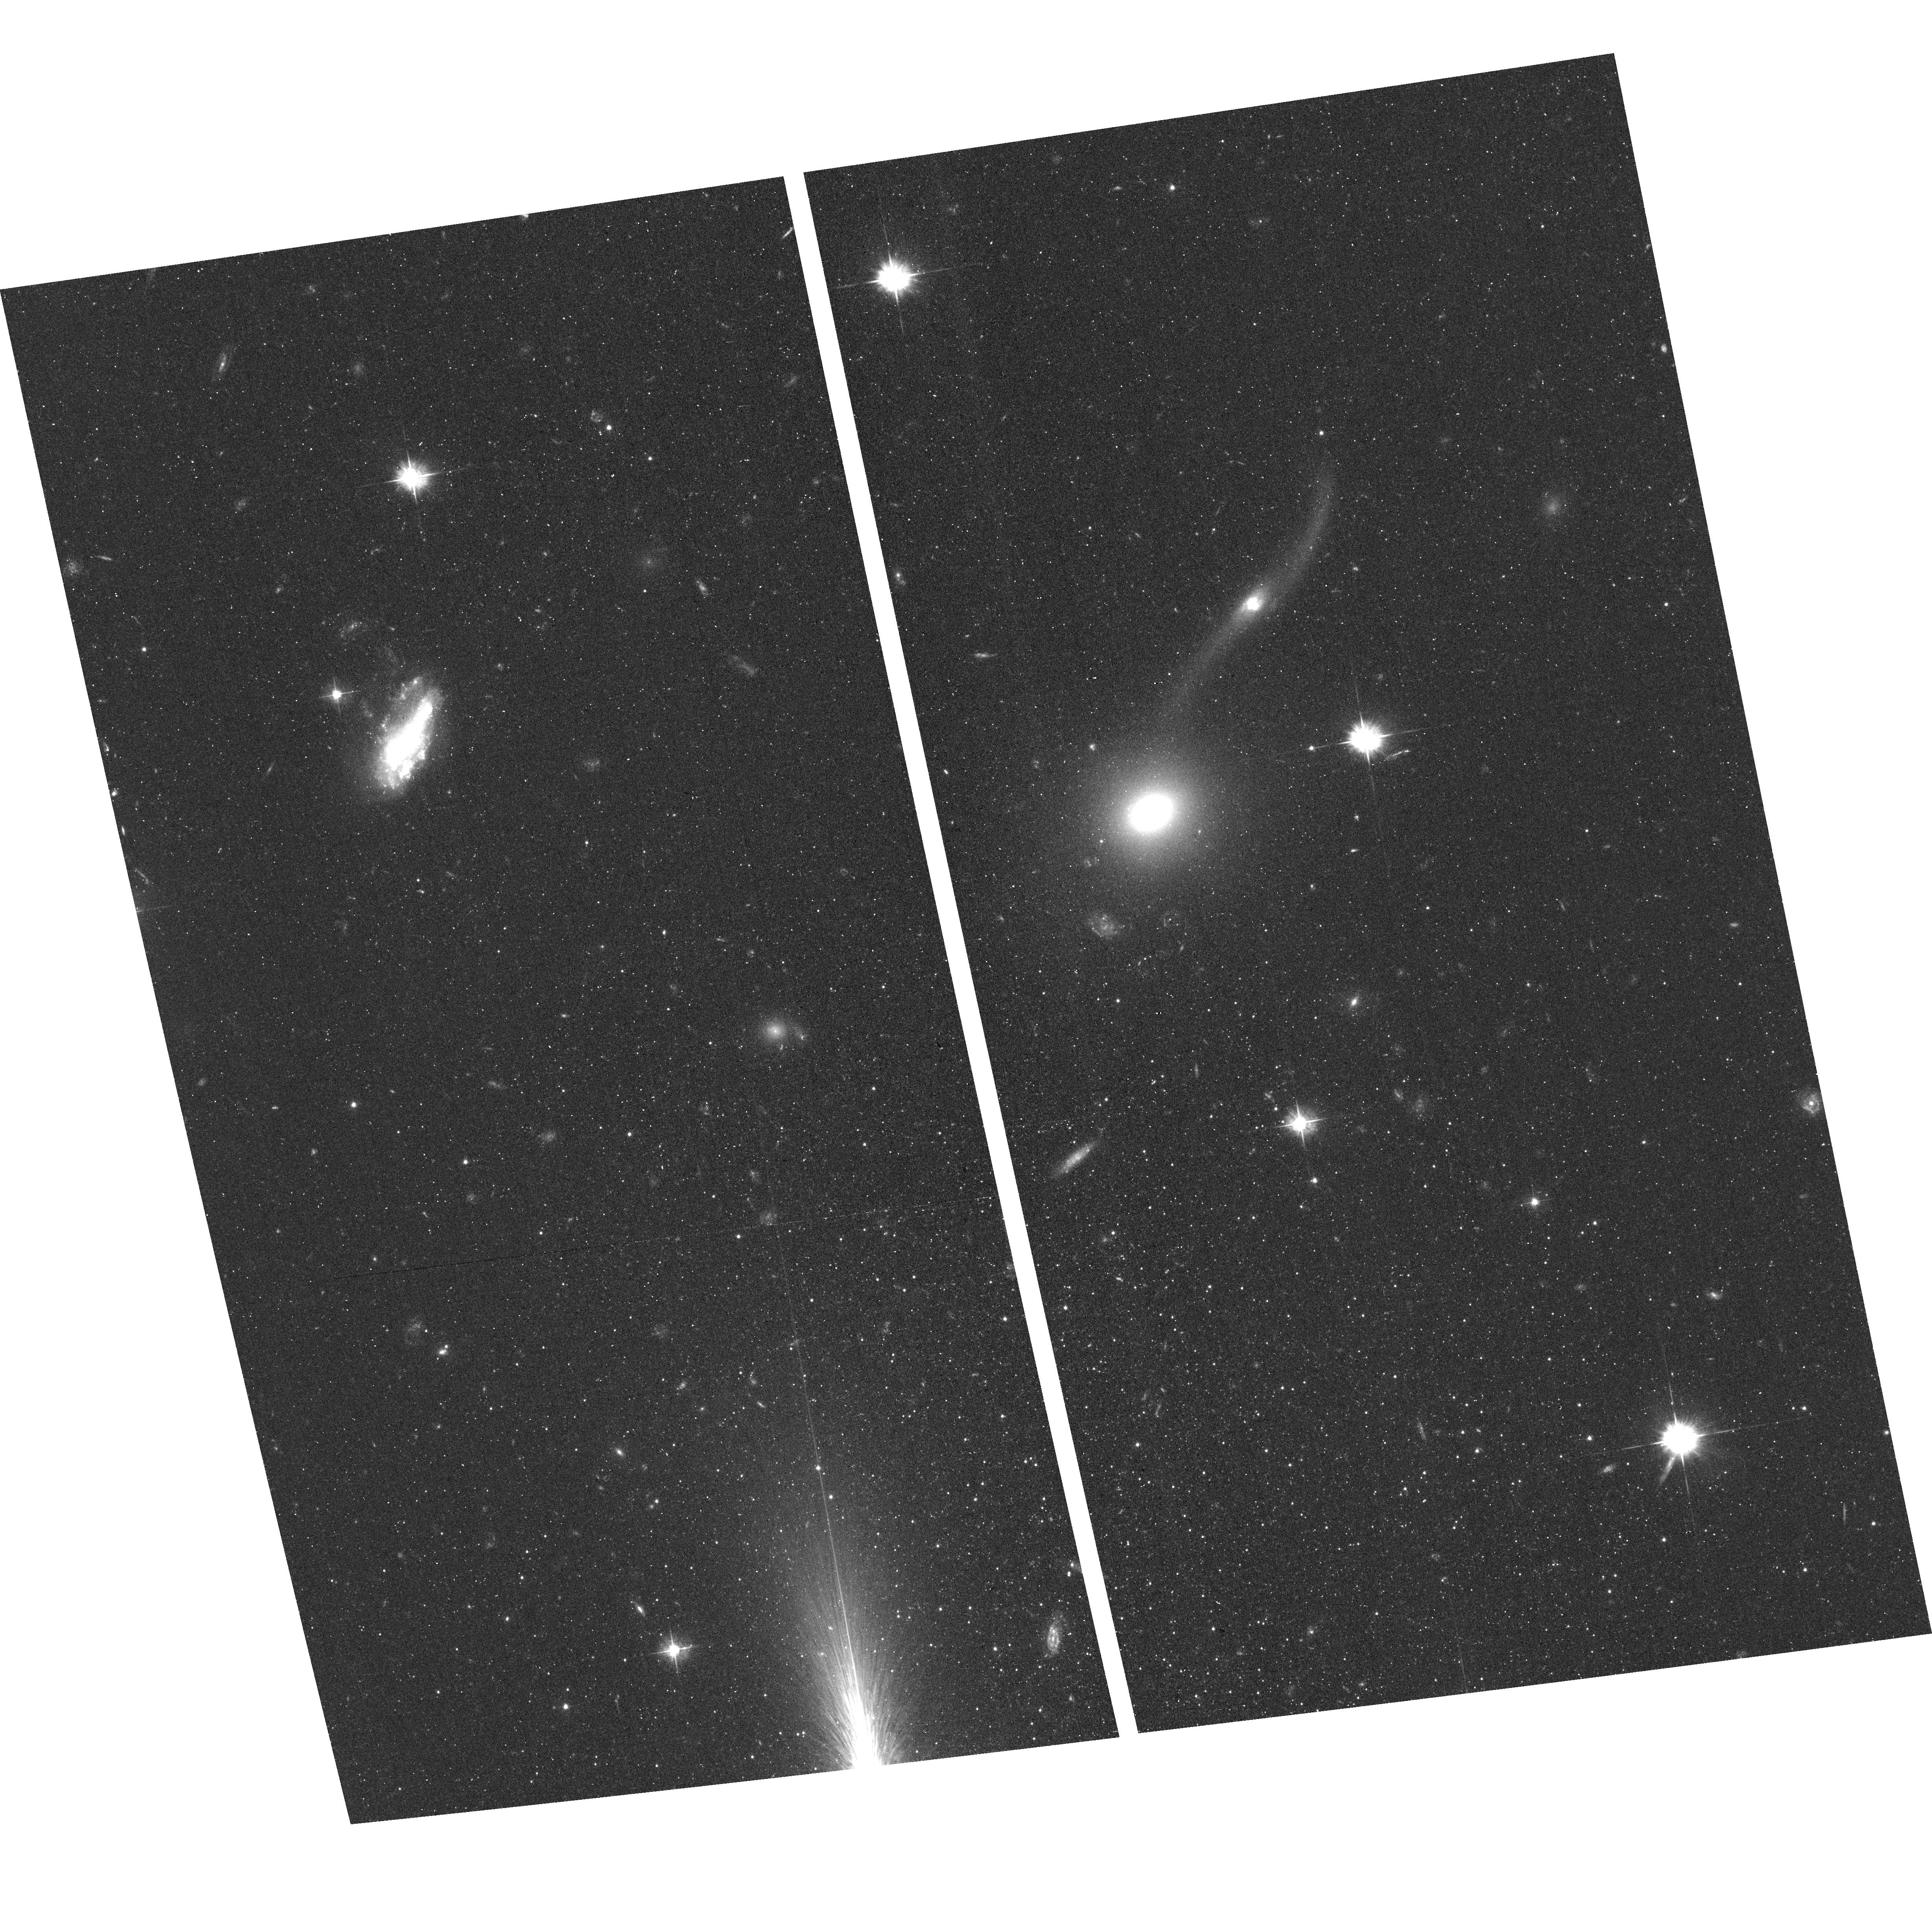
Target: ANDROMEDA-XVI
Instrument: ACS/WFC
Filter: F475W
Exposure: 44 min
Observation ID: hst_13028_13_acs_wfc_f475w_jc1d13

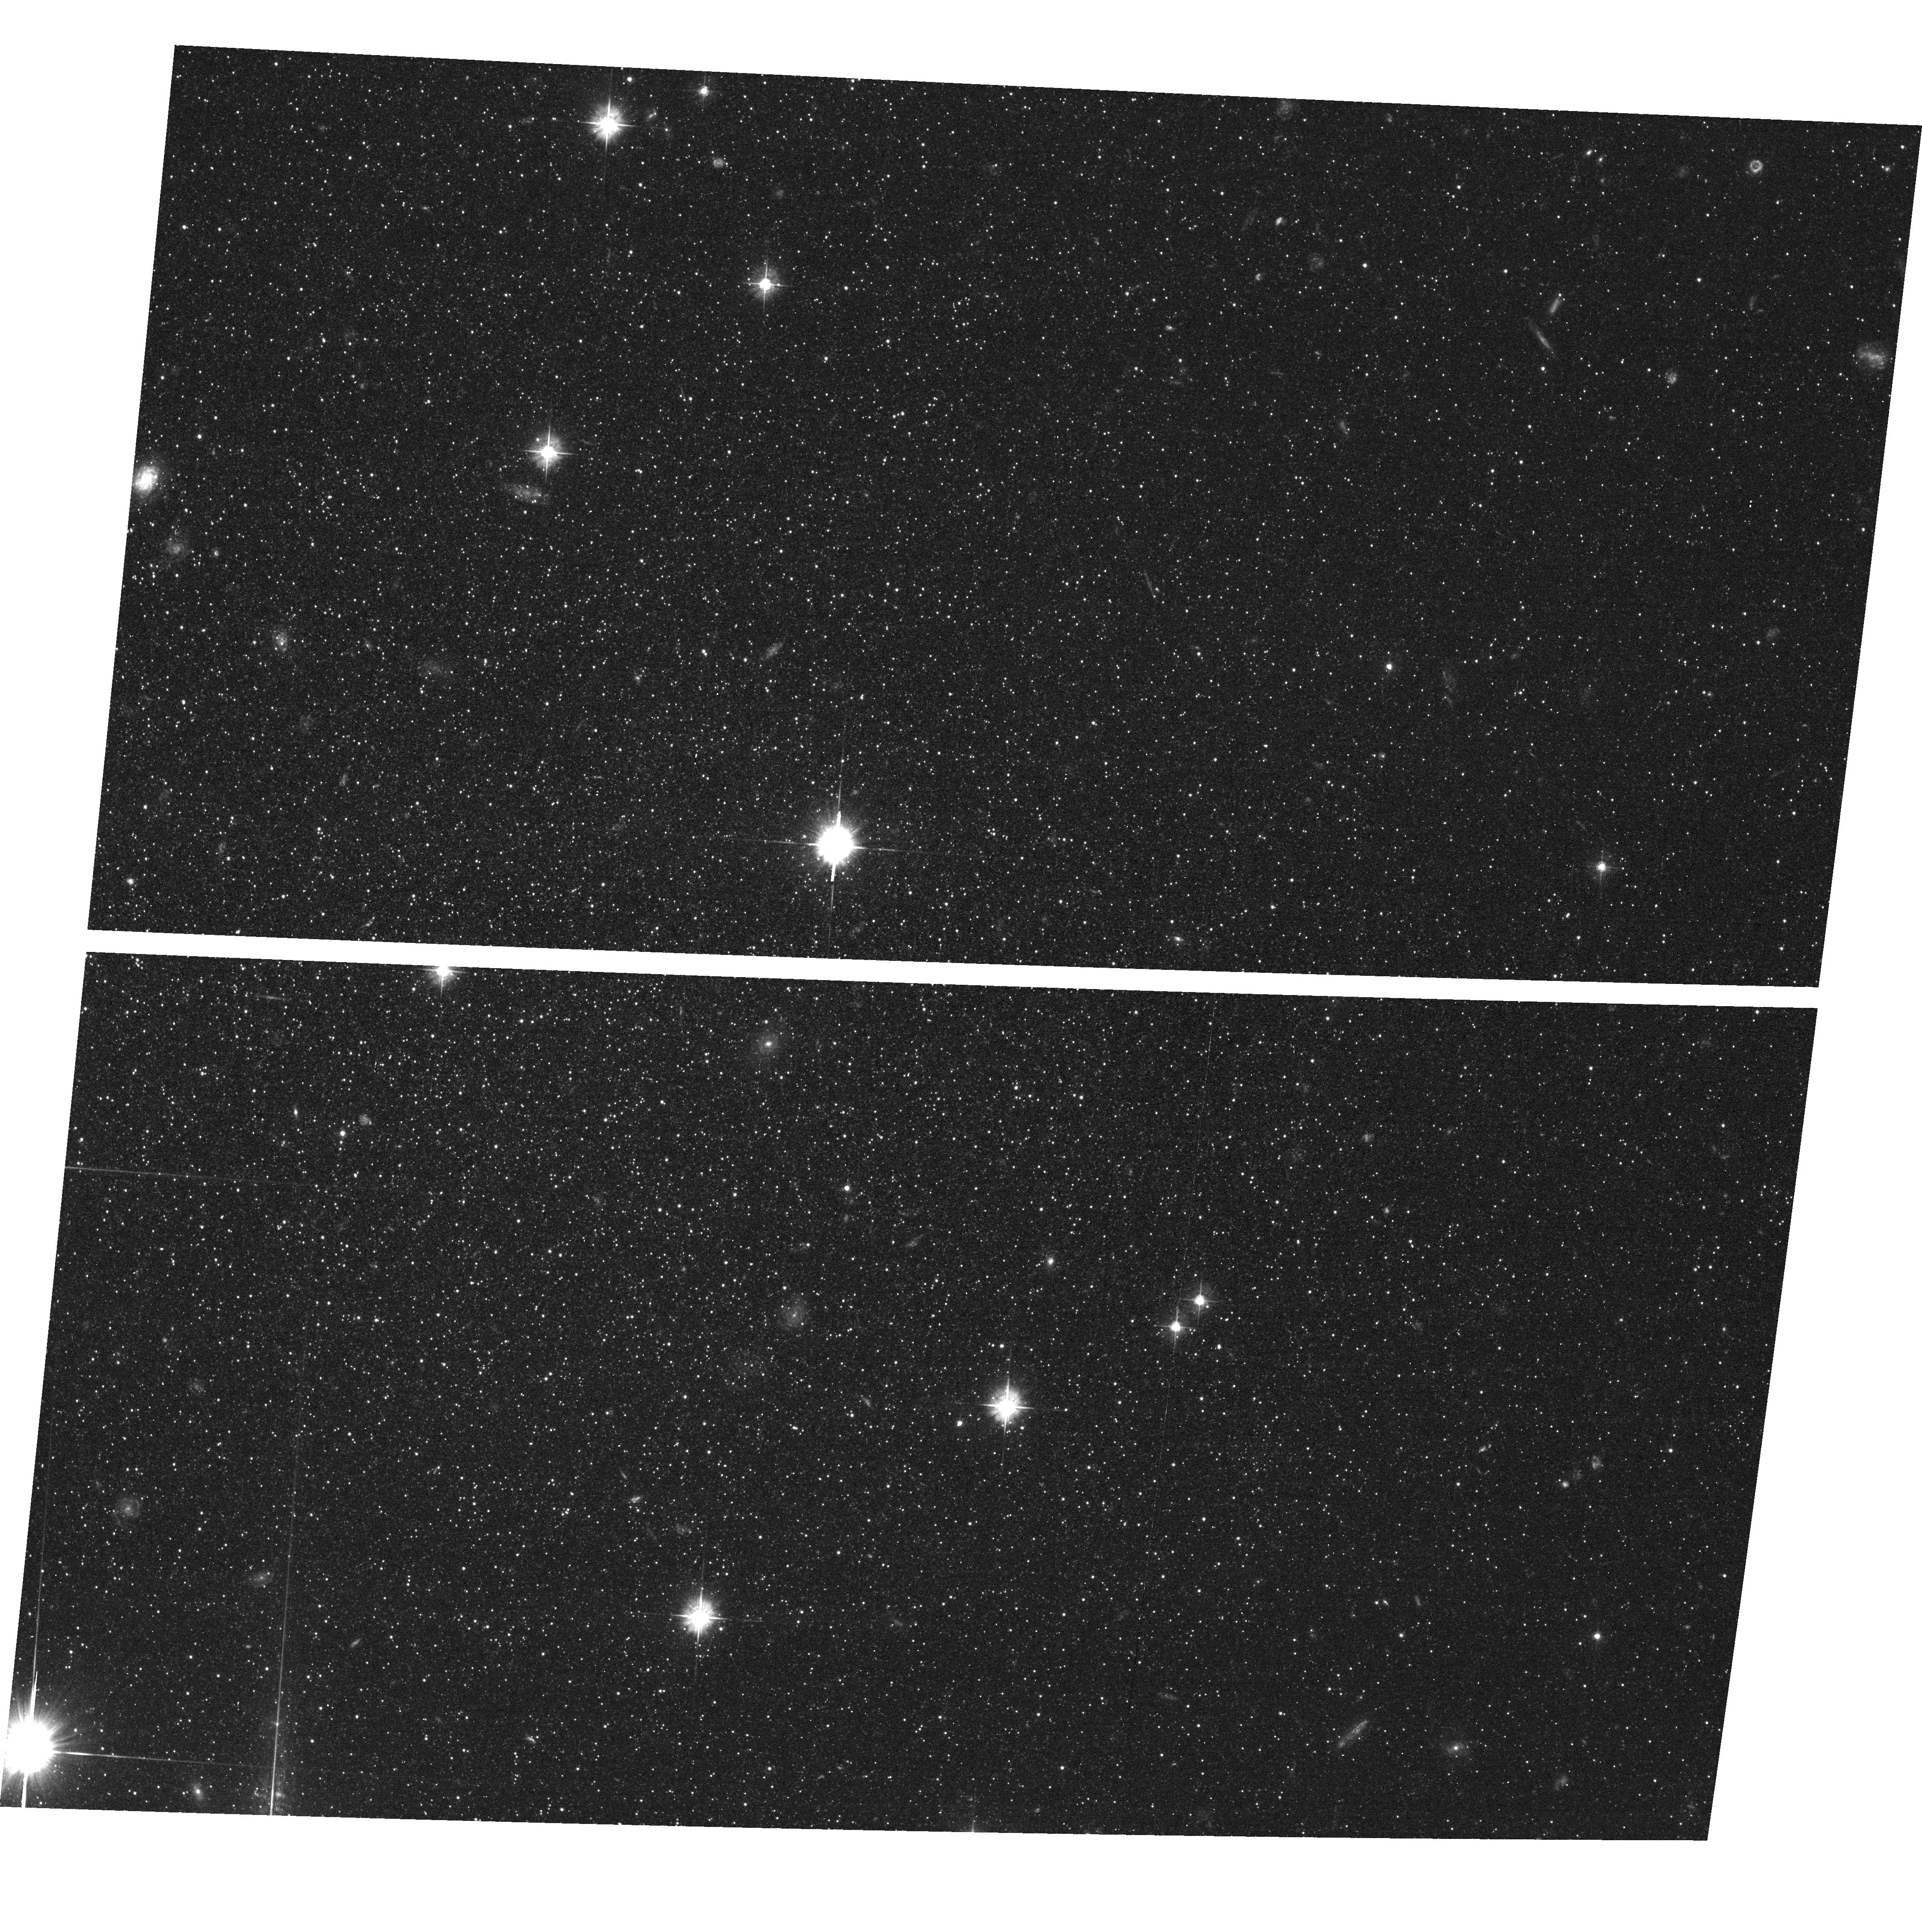
Target: ANDROMEDA-II
Instrument: ACS/WFC
Filter: F475W
Exposure: 44 min
Observation ID: hst_13028_06_acs_wfc_f475w_jc1d06

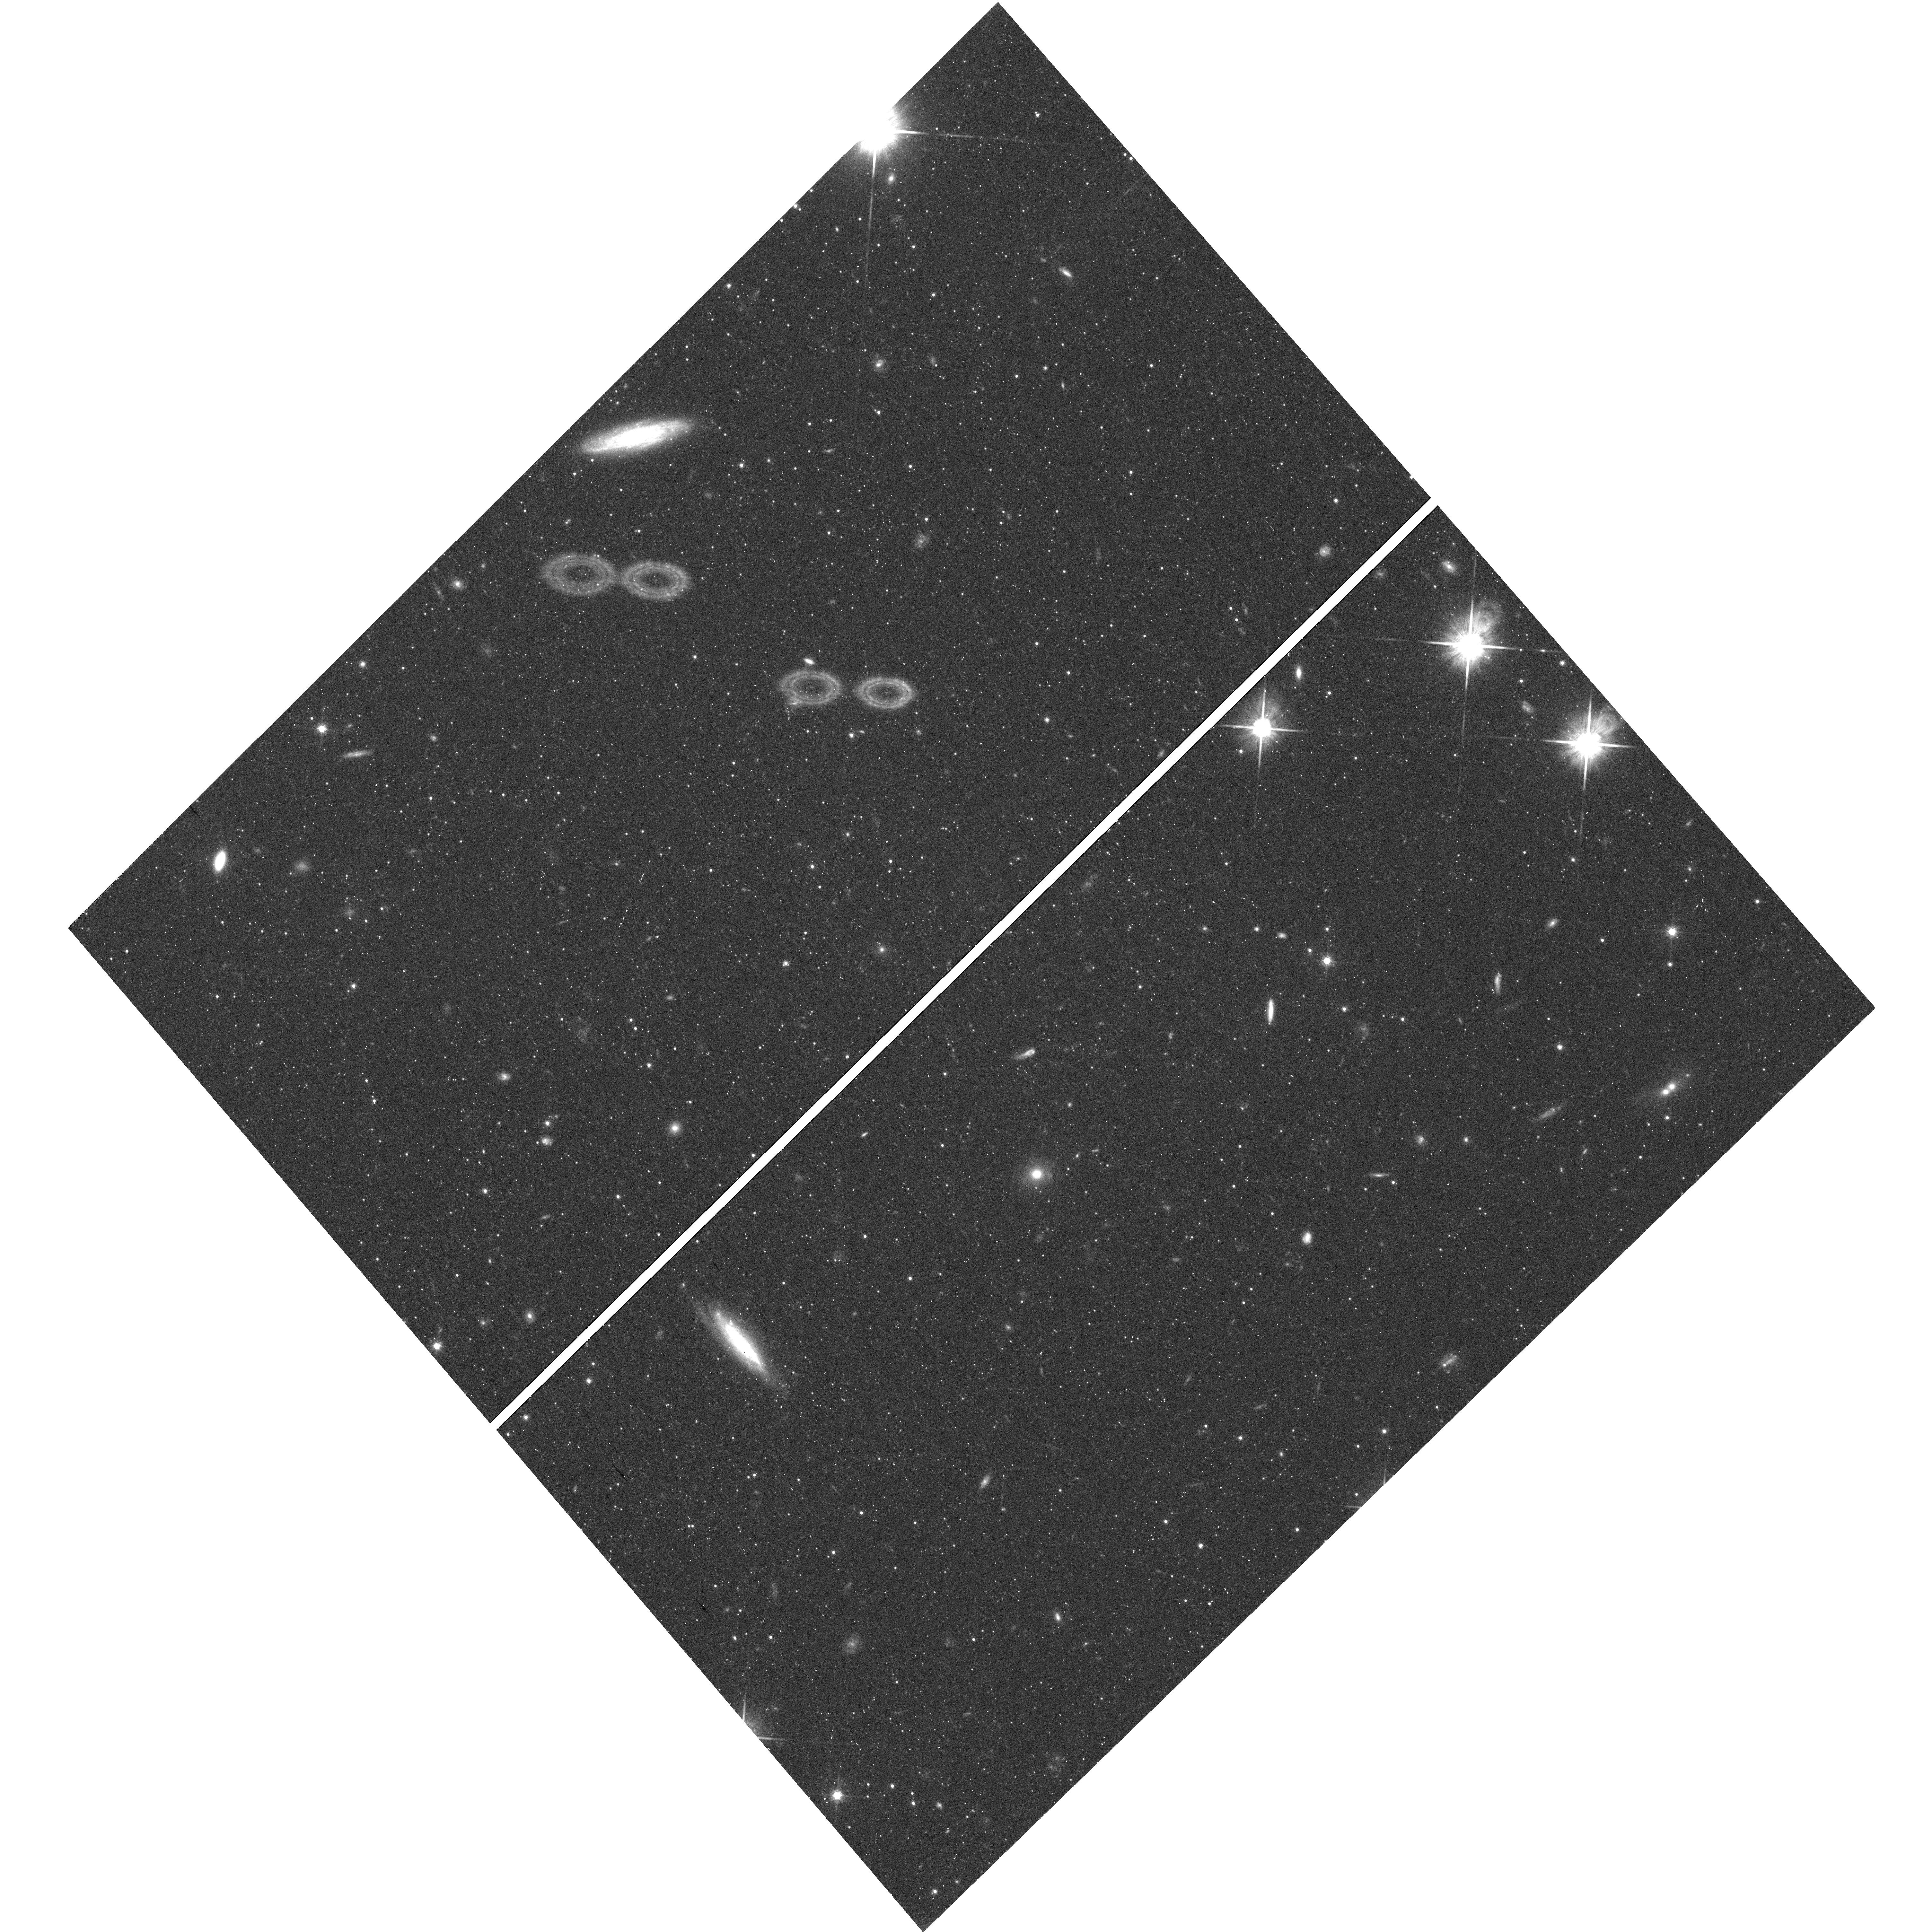
Target: field at RA 19.018°, Dec 33.359°
Instrument: WFC3/UVIS
Filter: F814W
Exposure: 39 min
Observation ID: hst_13028_05_wfc3_uvis_f814w_ic1d05

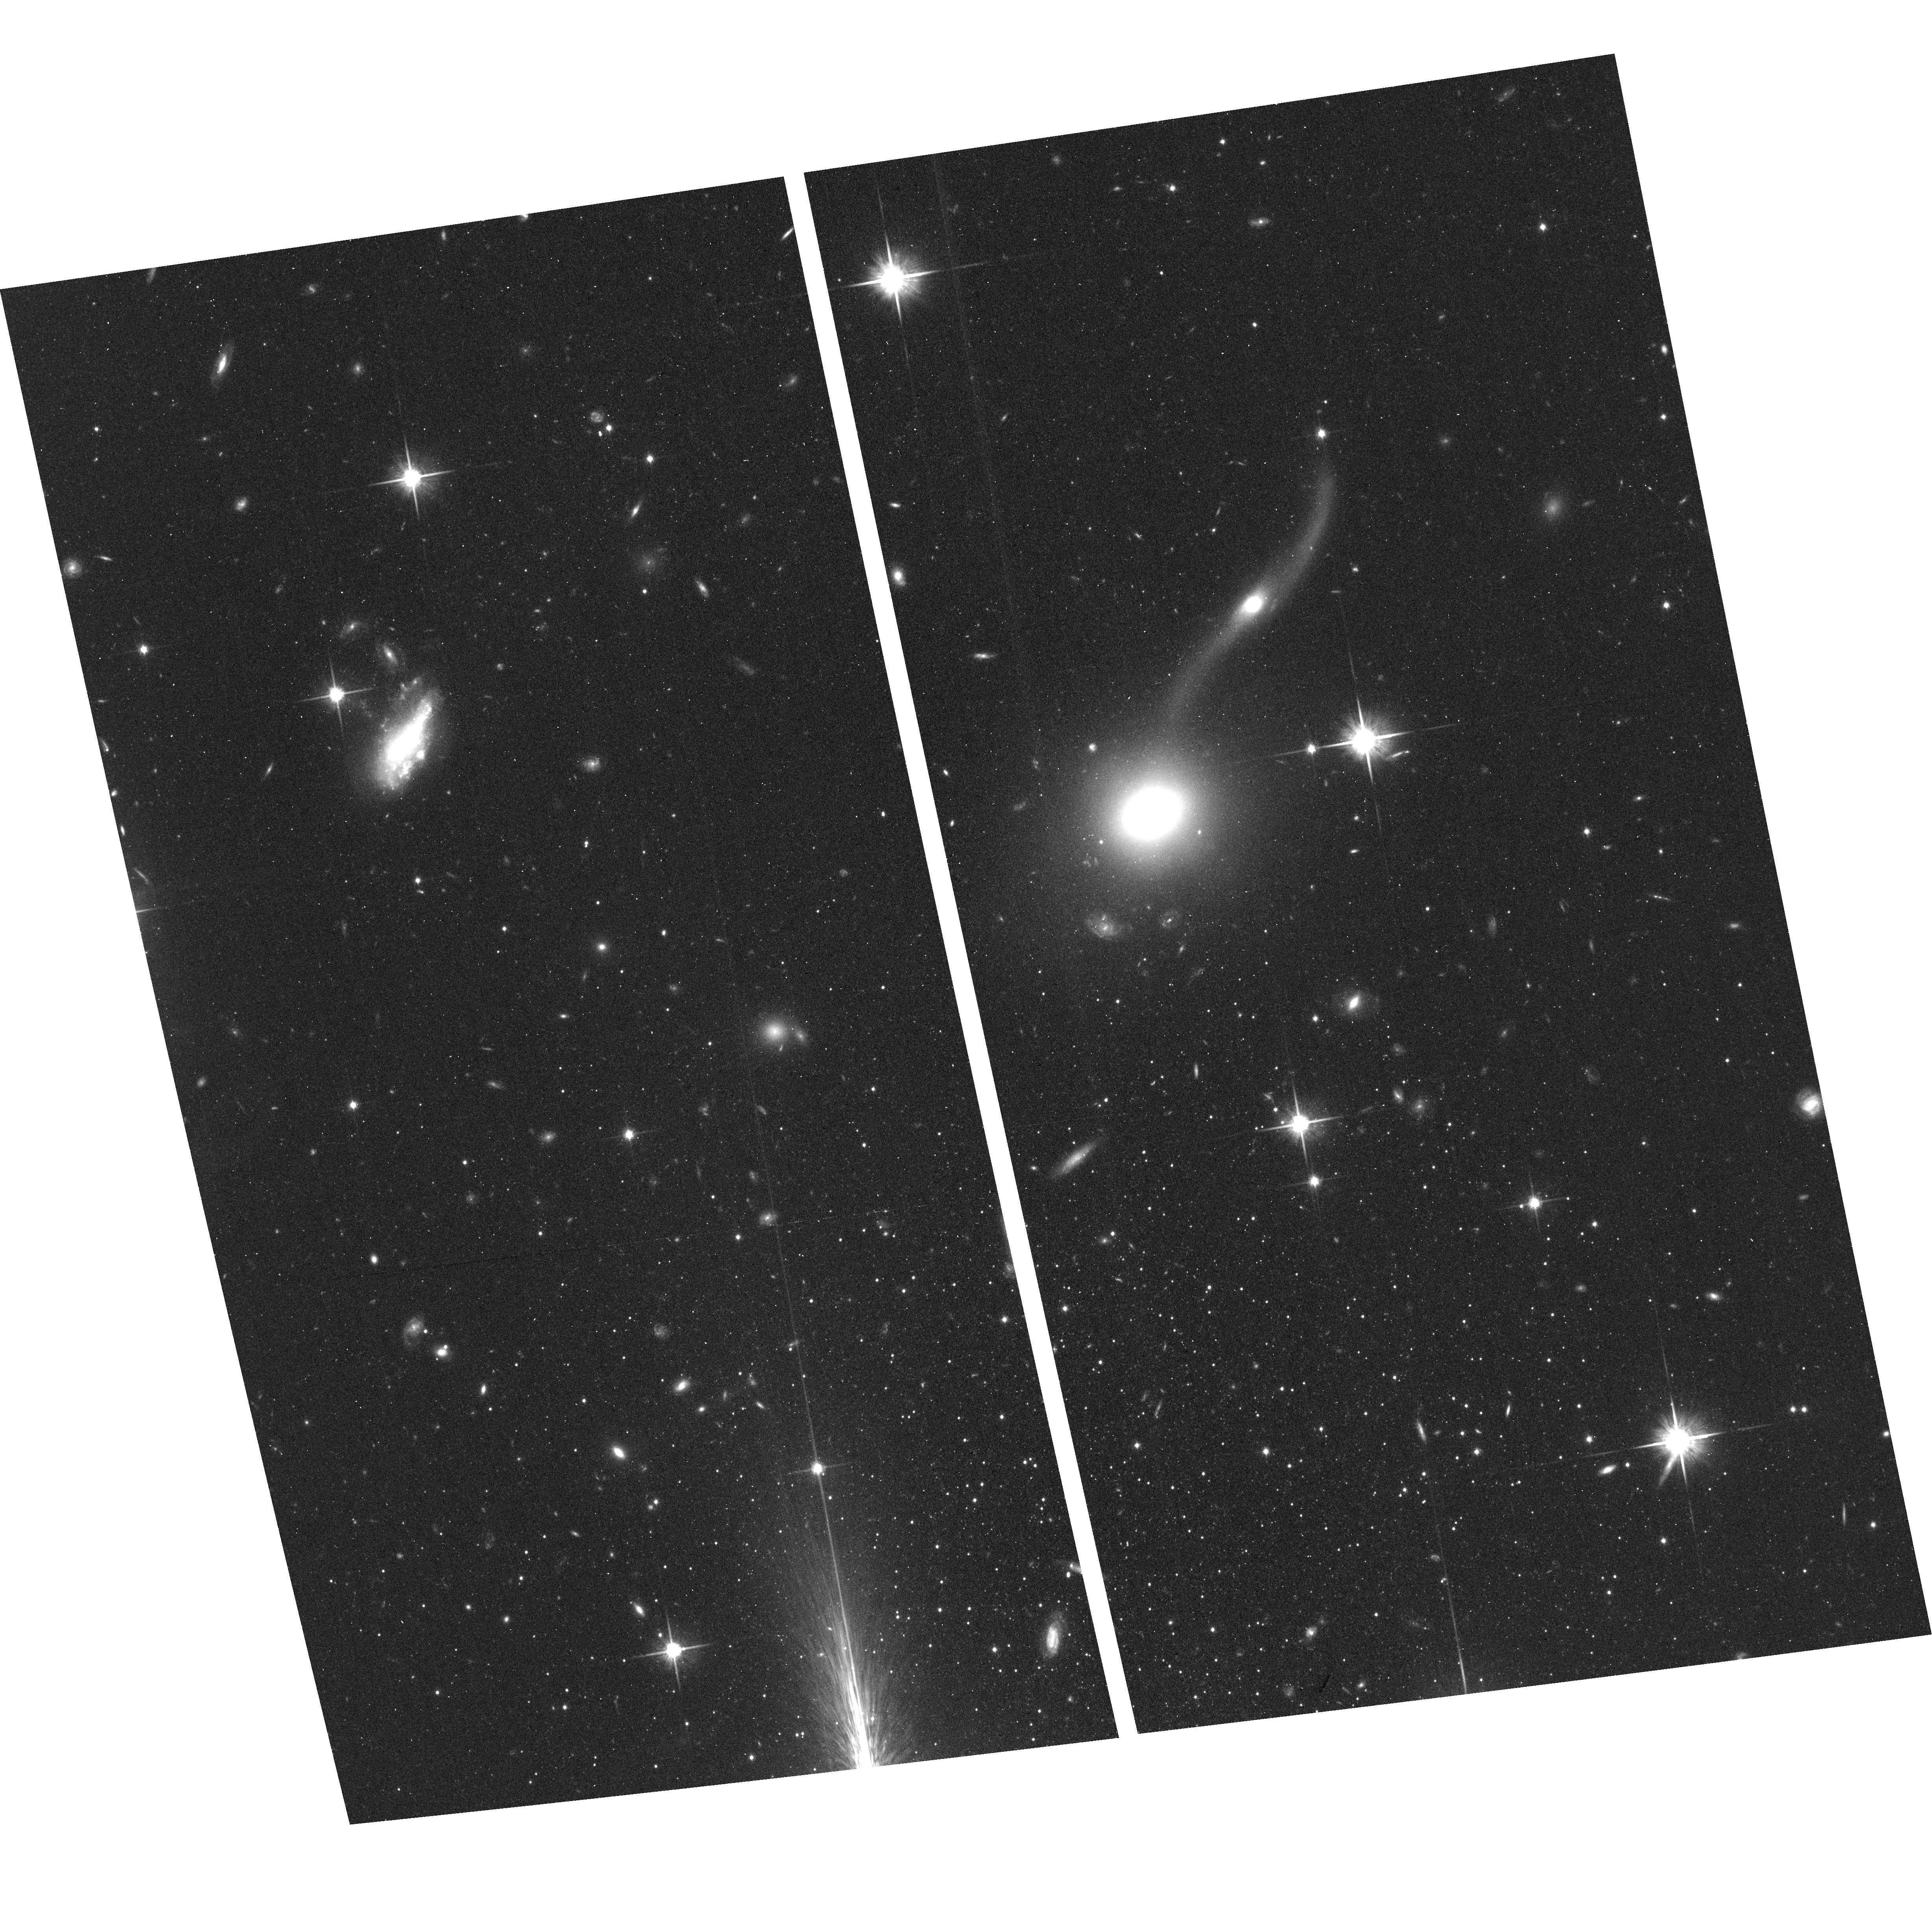
Target: ANDROMEDA-XVI
Instrument: ACS/WFC
Filter: F814W
Exposure: 35 min
Observation ID: hst_13028_12_acs_wfc_f814w_jc1d12

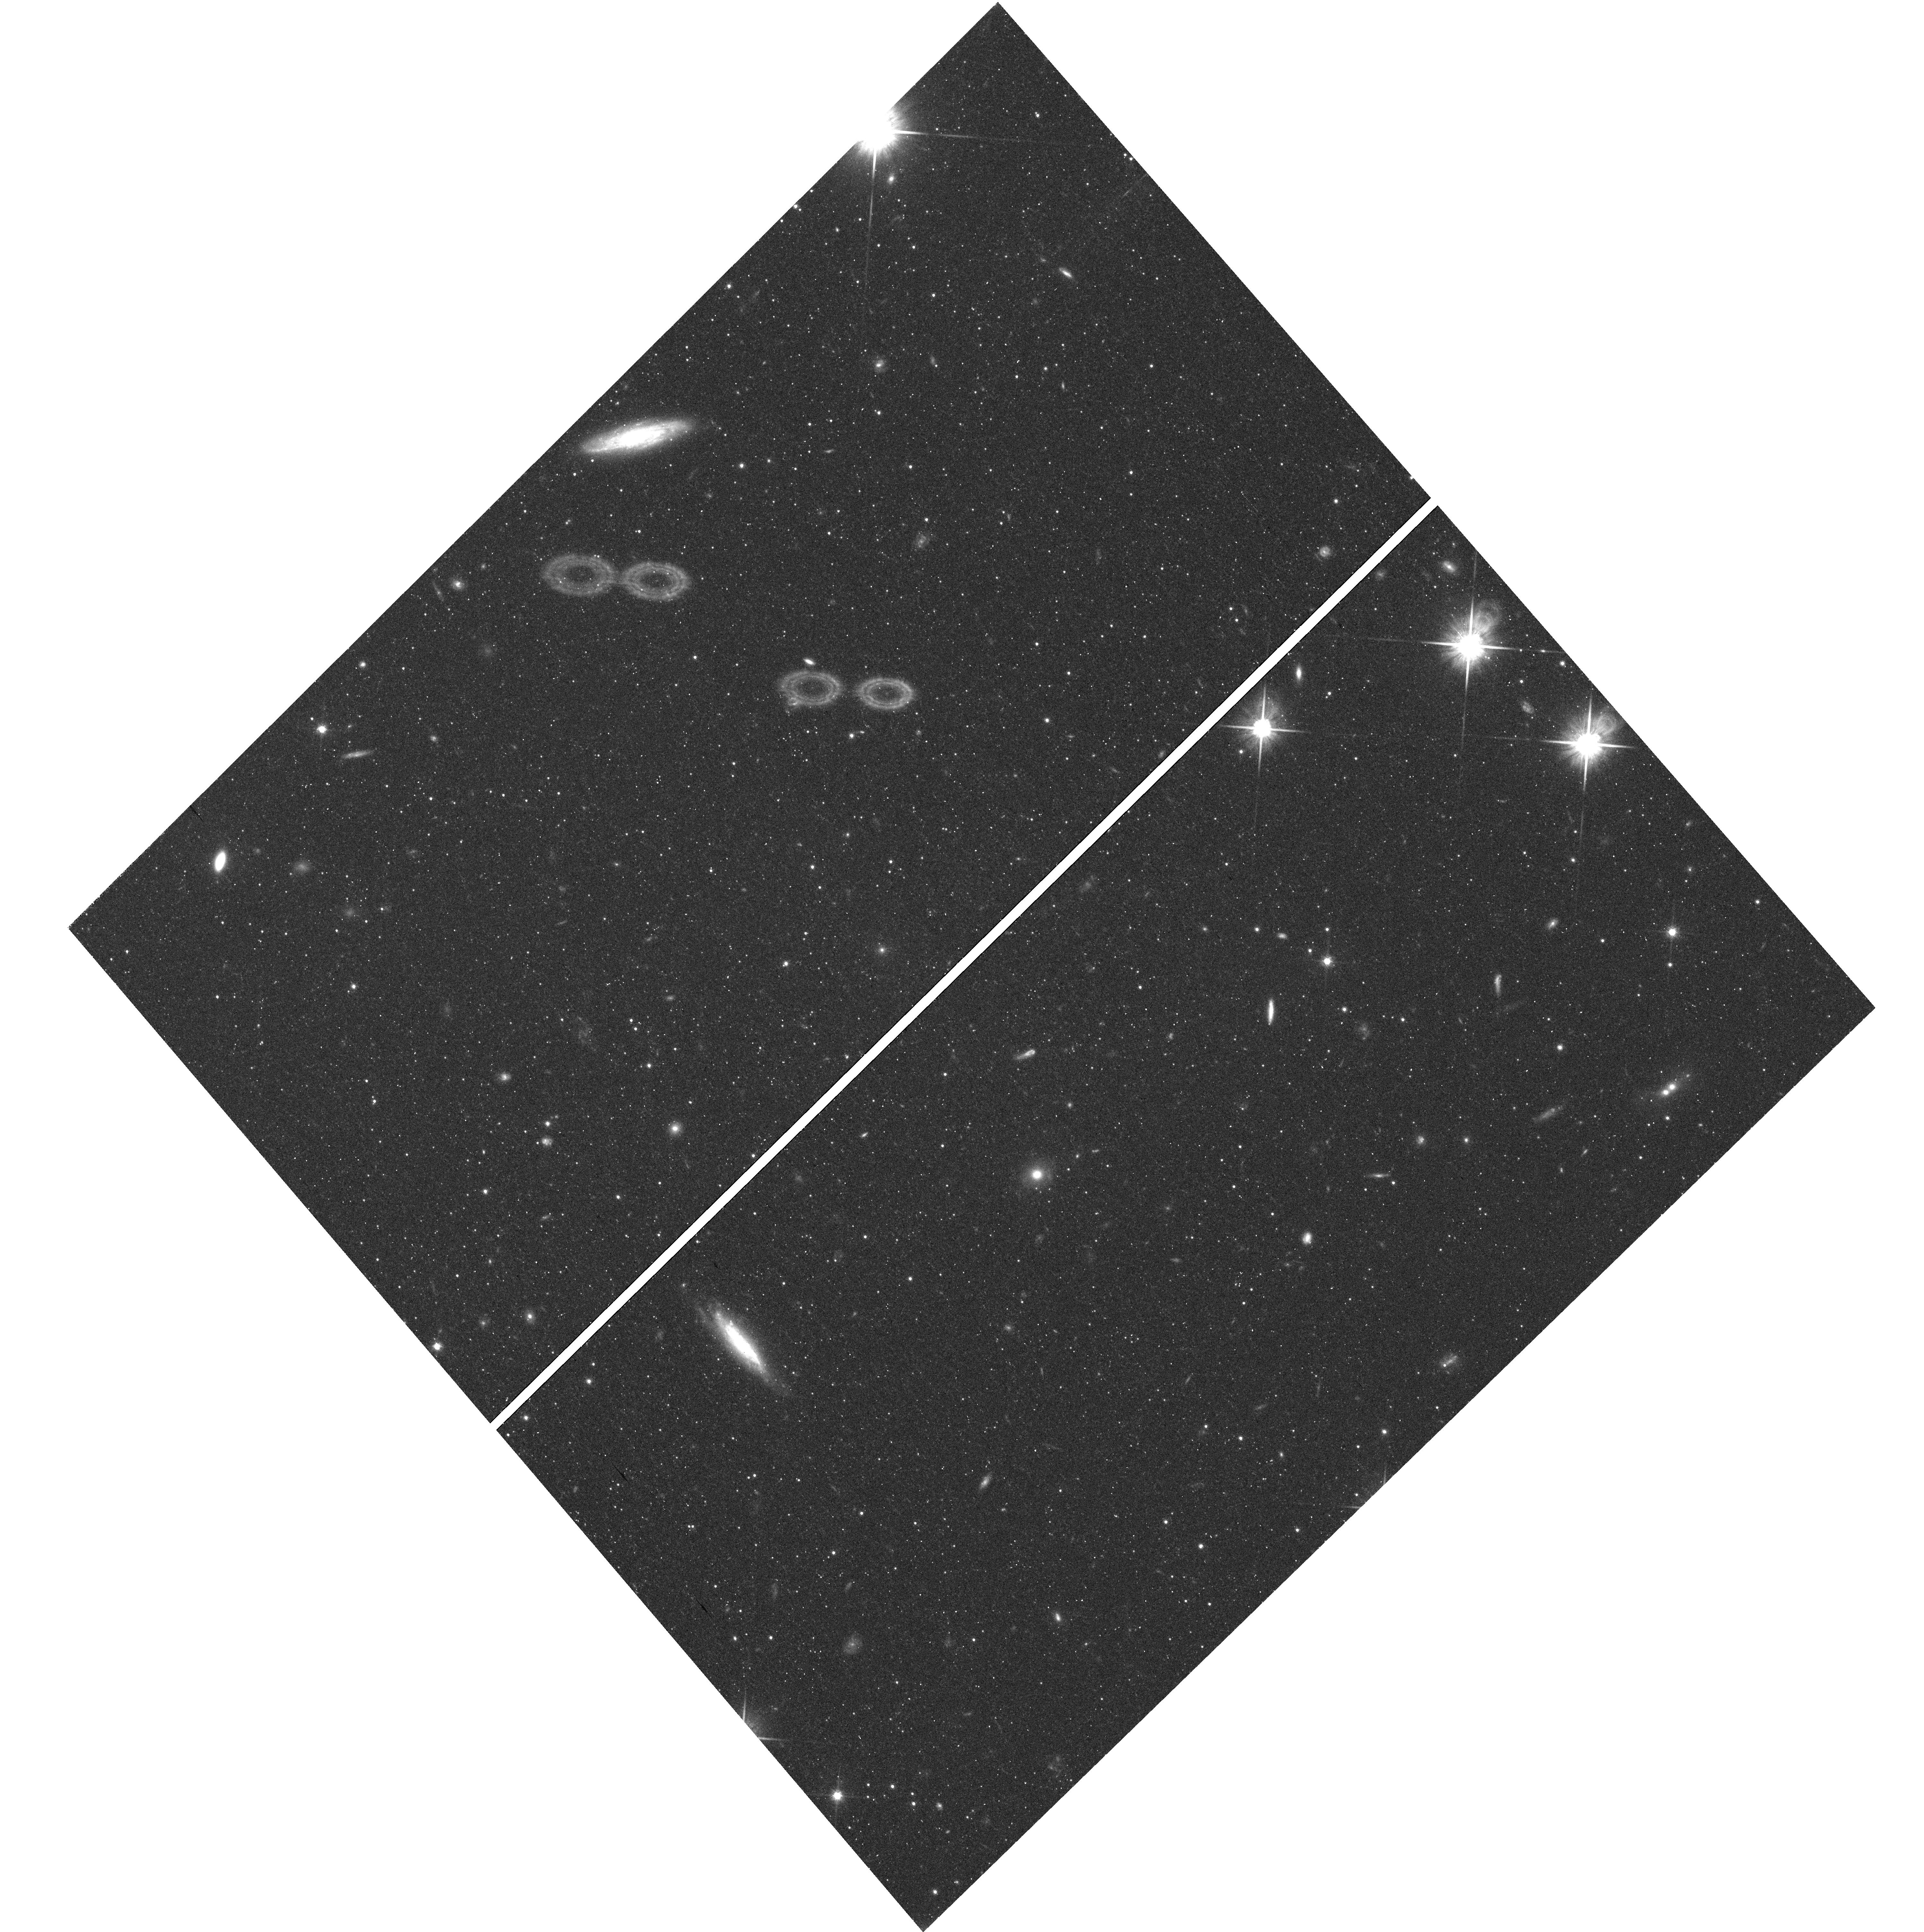
Target: field at RA 19.018°, Dec 33.359°
Instrument: WFC3/UVIS
Filter: F814W
Exposure: 39 min
Observation ID: hst_13028_04_wfc3_uvis_f814w_ic1d04

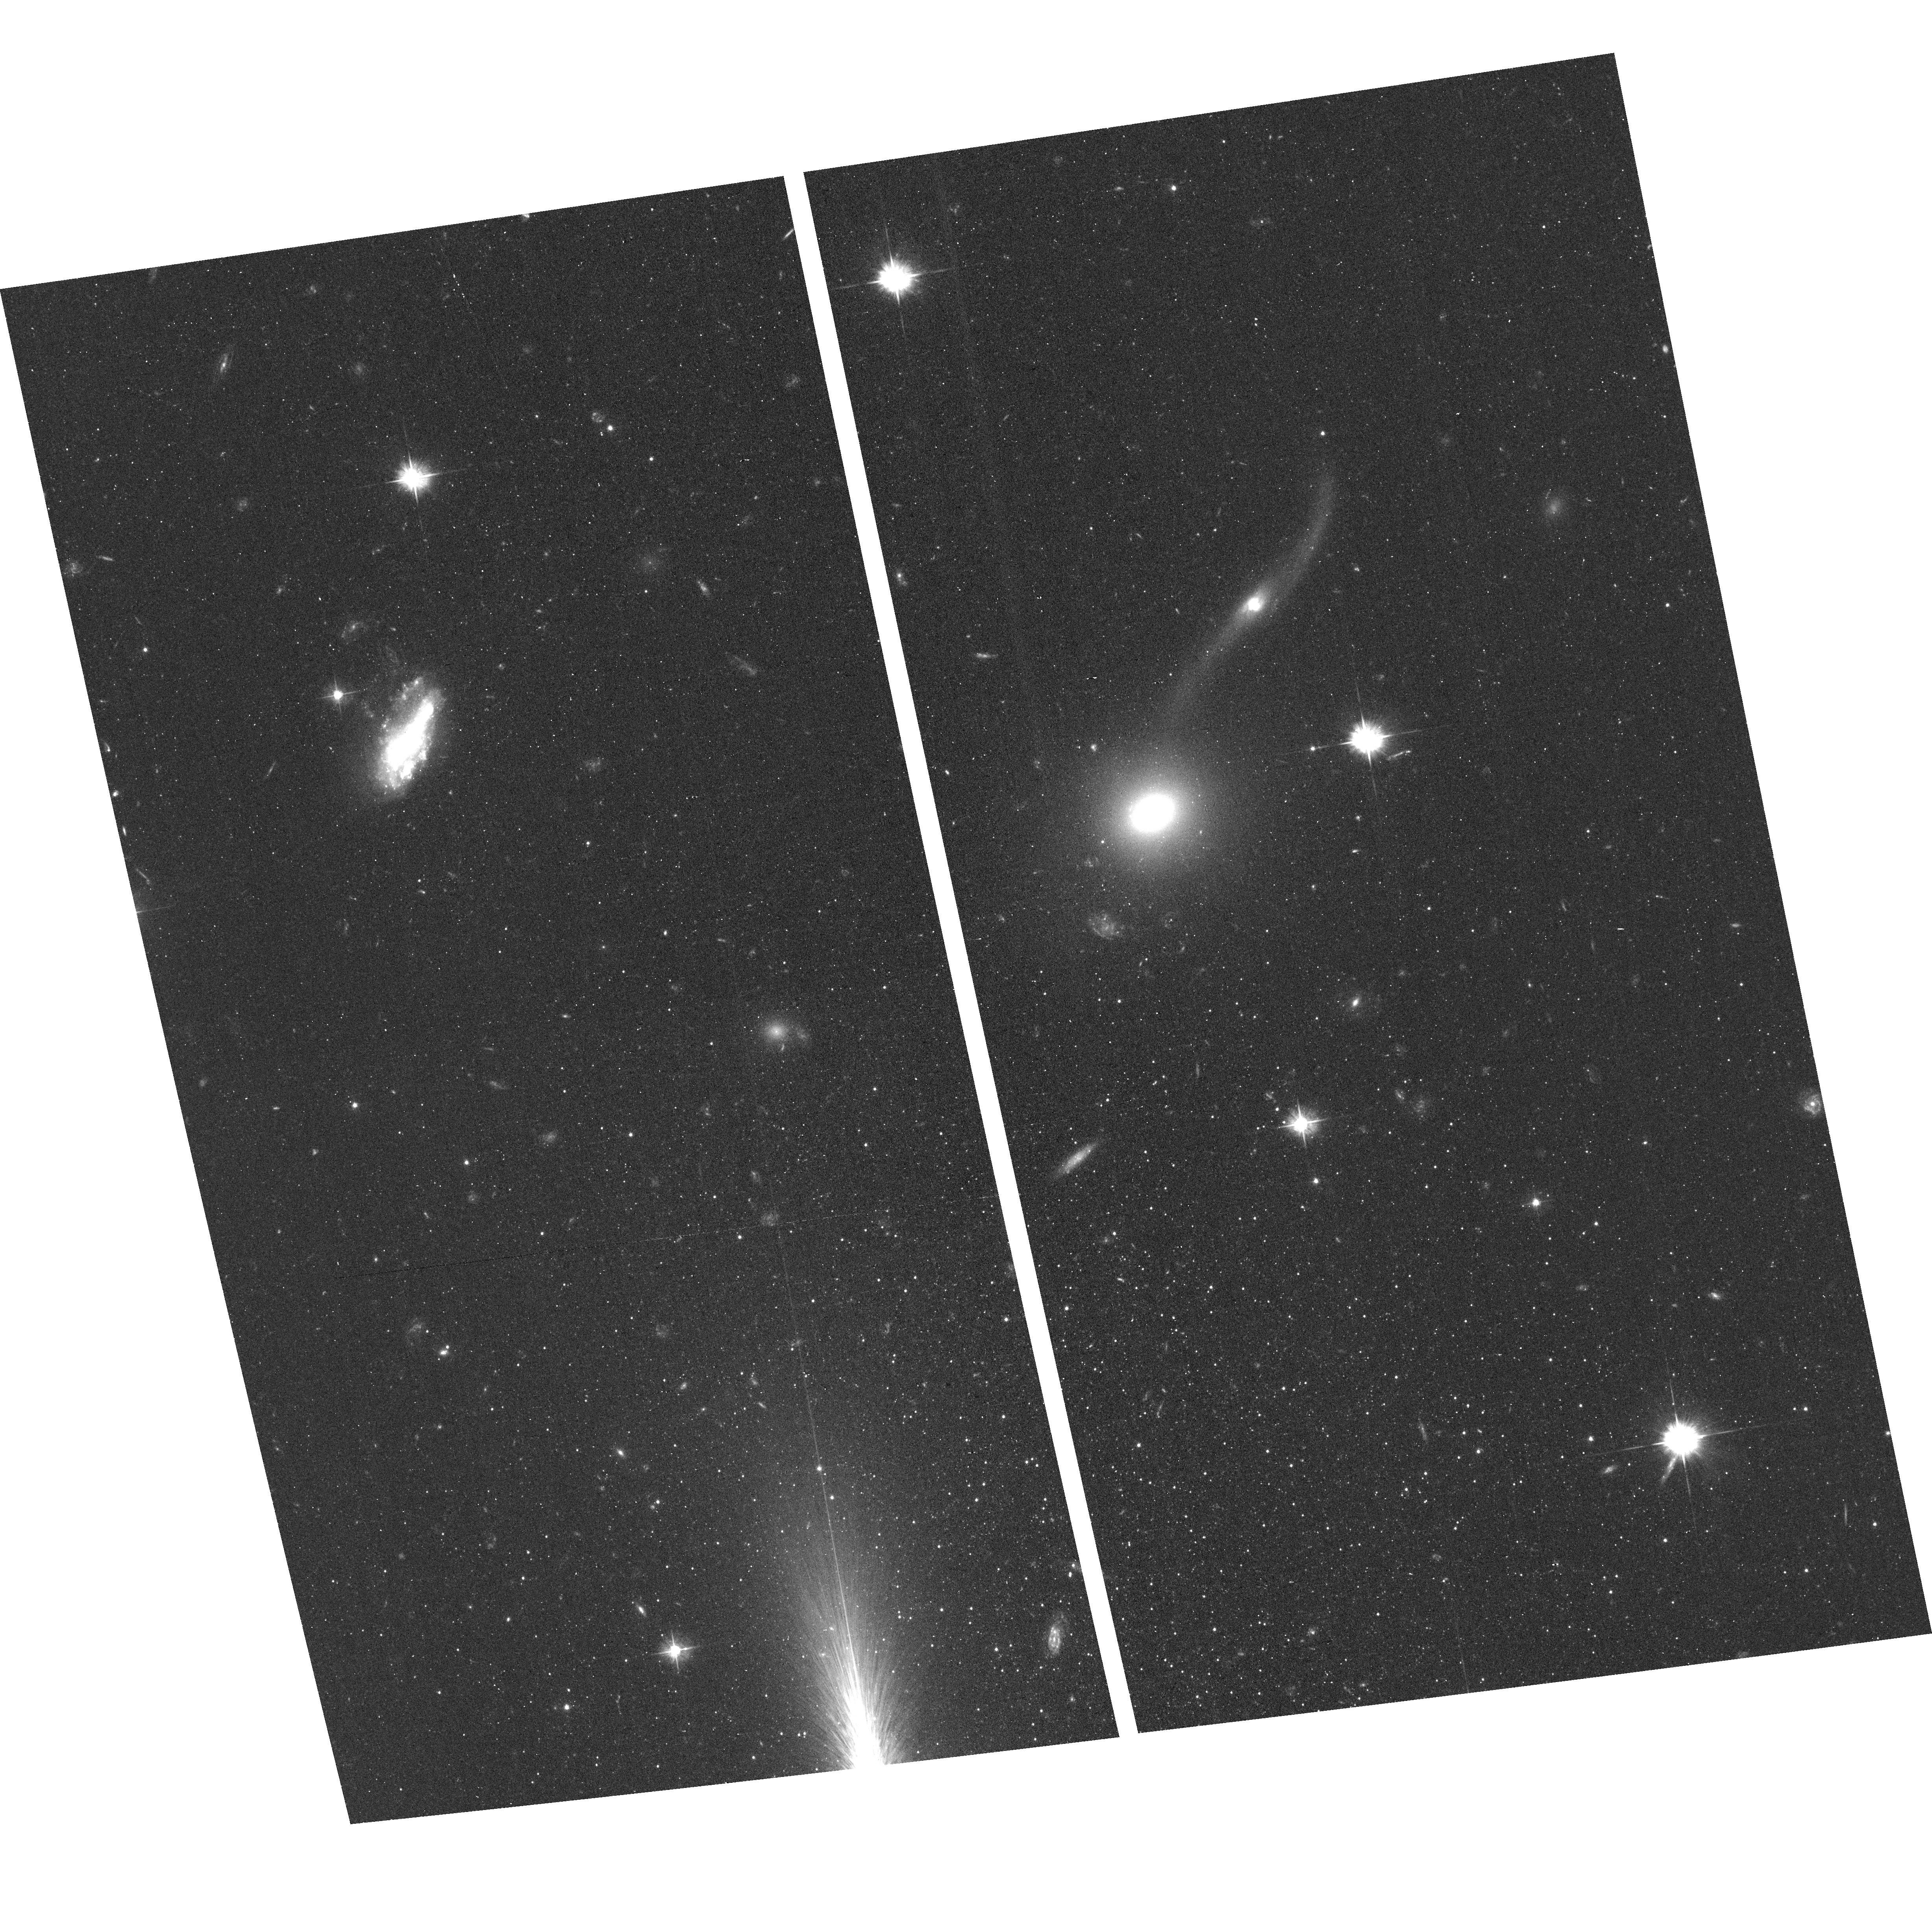
Target: ANDROMEDA-XVI
Instrument: ACS/WFC
Filter: F475W
Exposure: 44 min
Observation ID: hst_13028_09_acs_wfc_f475w_jc1d09

Is the First Epoch of Star Formation in Satellite Galaxies Universal?: M31 vs. Milky Way dSphs (PI: Skillman, Evan D.)

We propose to derive detailed star formation and chemical enrichment histories of a representative sample of M31 dwarf spheroidal (dSph) companions in order to compare directly the timing, duration, and strength of their first episodes of star formation to those of the Milky Way satellites. Compared to the MW companion dSphs, the M31 companion dSphs have significantly different horizontal branch morphologies and a different range in structural parameters. We hypothesize that these differences are due to differences in the evolutionary histories of their host galaxies. Only the proposed deep HST imaging will allow us to accurately measure the early star formation histories of the Andromeda companions and thus to test our hypothesis. Fundamentally, we will be testing the assumption that the early evolution of the Milky Way satellites was typical and therefore representative of dSphs in general. The M31 dSphs are the only galaxies for which these observations are possible. Here, in phase I of this project, we propose observations for 2 of the 7 galaxies in our representative sample.